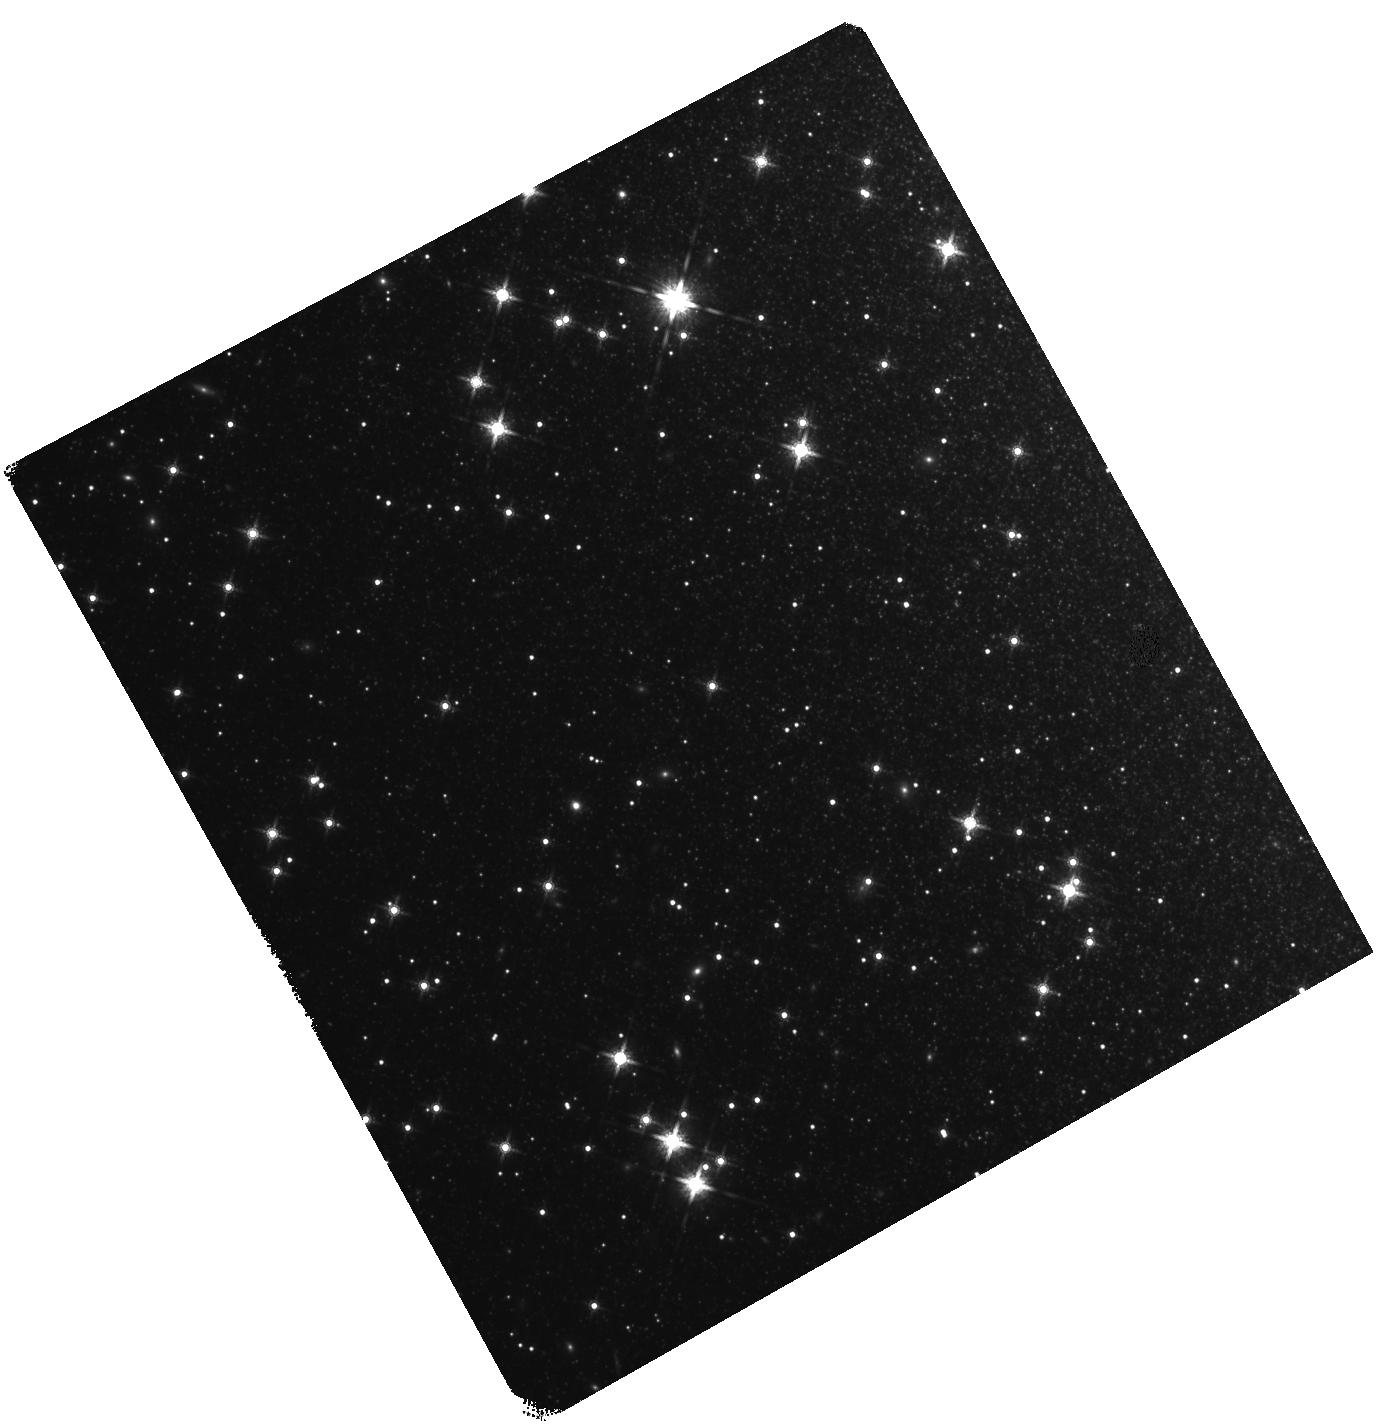
Target: MAFFEI-2. Instrument: WFC3/IR. Filter: F160W. Exposure: 40 min. Observation ID: hst_12877_04_wfc3_ir_f160w_ibzb04

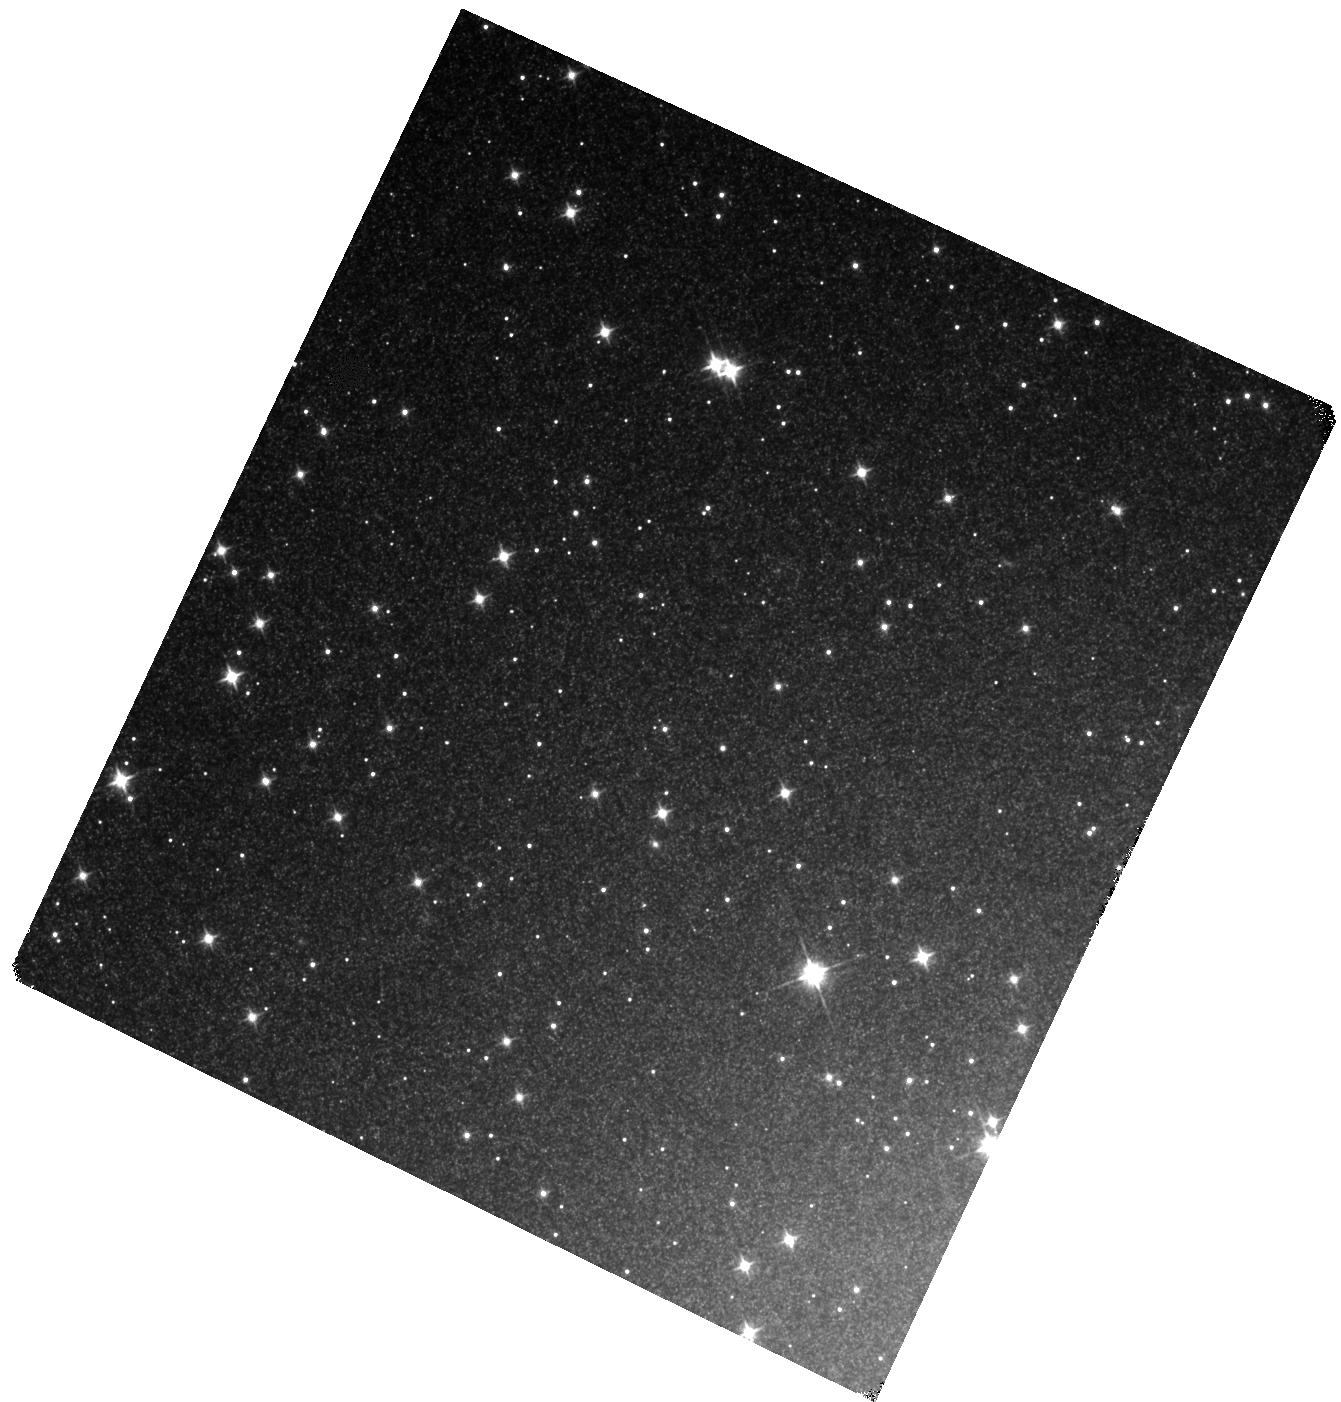
Target: MAFFEI-1. Instrument: WFC3/IR. Filter: F110W. Exposure: 40 min. Observation ID: hst_12877_01_wfc3_ir_f110w_ibzb01

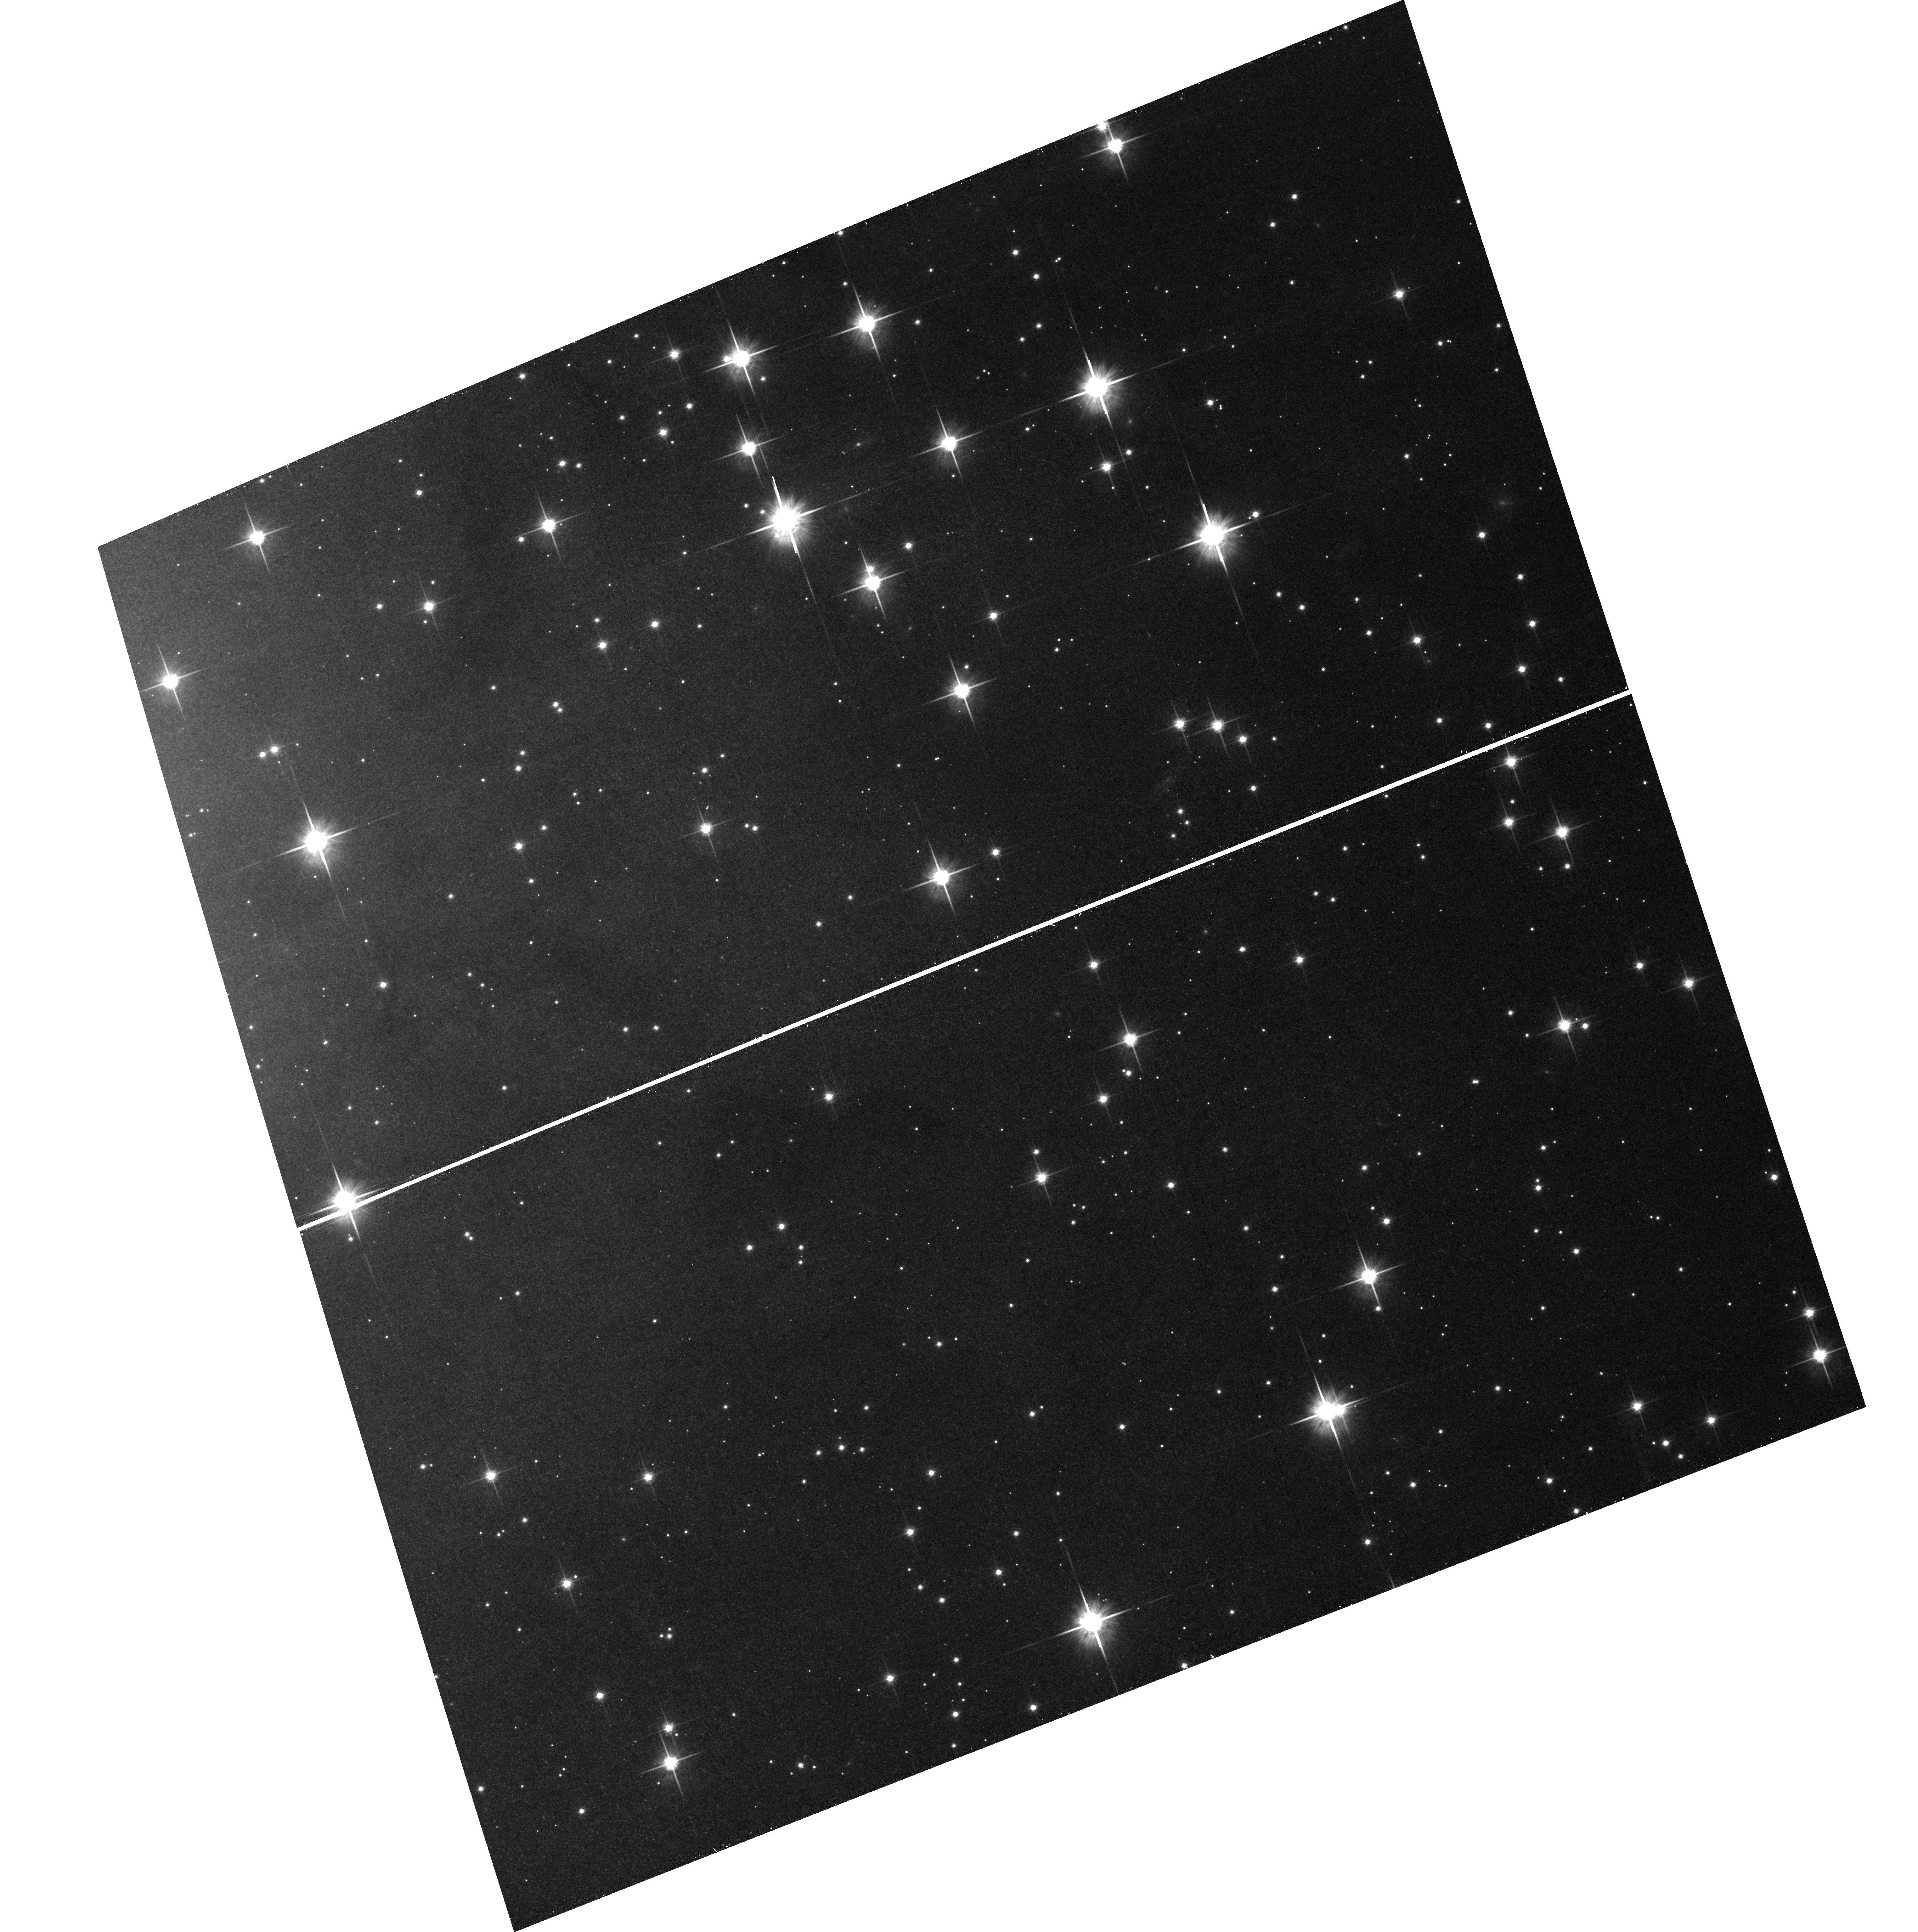
Target: field at RA 39.040°, Dec 59.667°. Instrument: ACS/WFC. Filter: F814W. Exposure: 32 min. Observation ID: hst_12877_02_acs_wfc_f814w_jbzb02

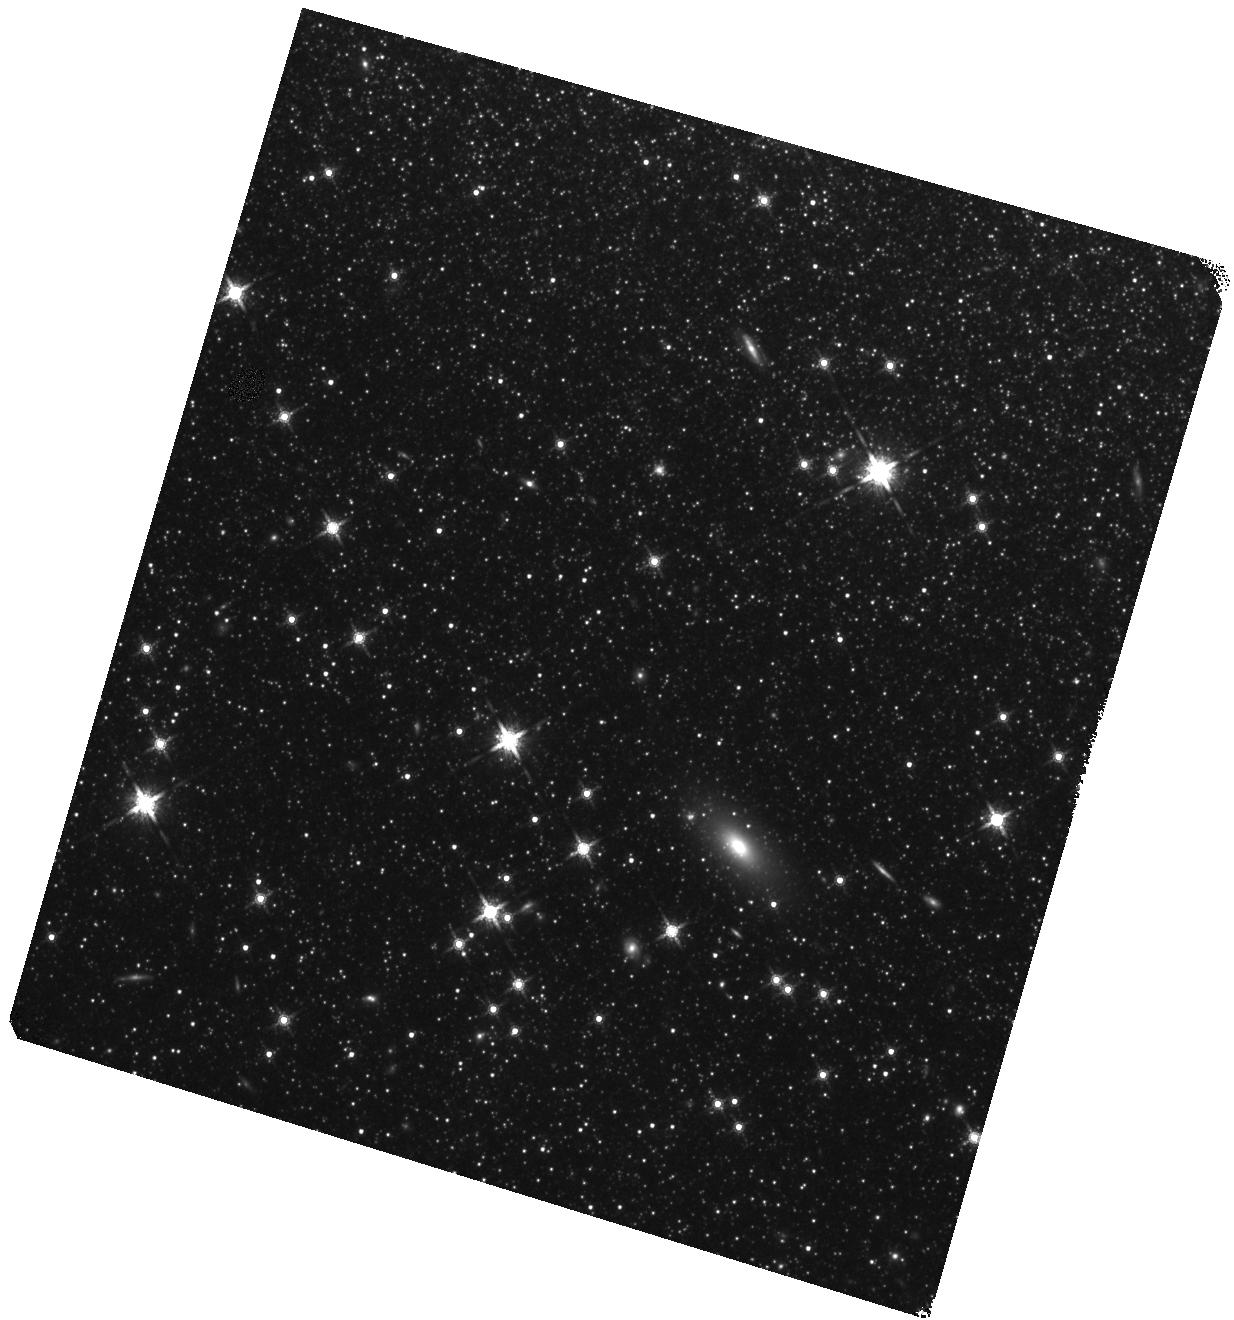
Target: IC-0342. Instrument: WFC3/IR. Filter: F160W. Exposure: 40 min. Observation ID: hst_12877_06_wfc3_ir_f160w_ibzb06

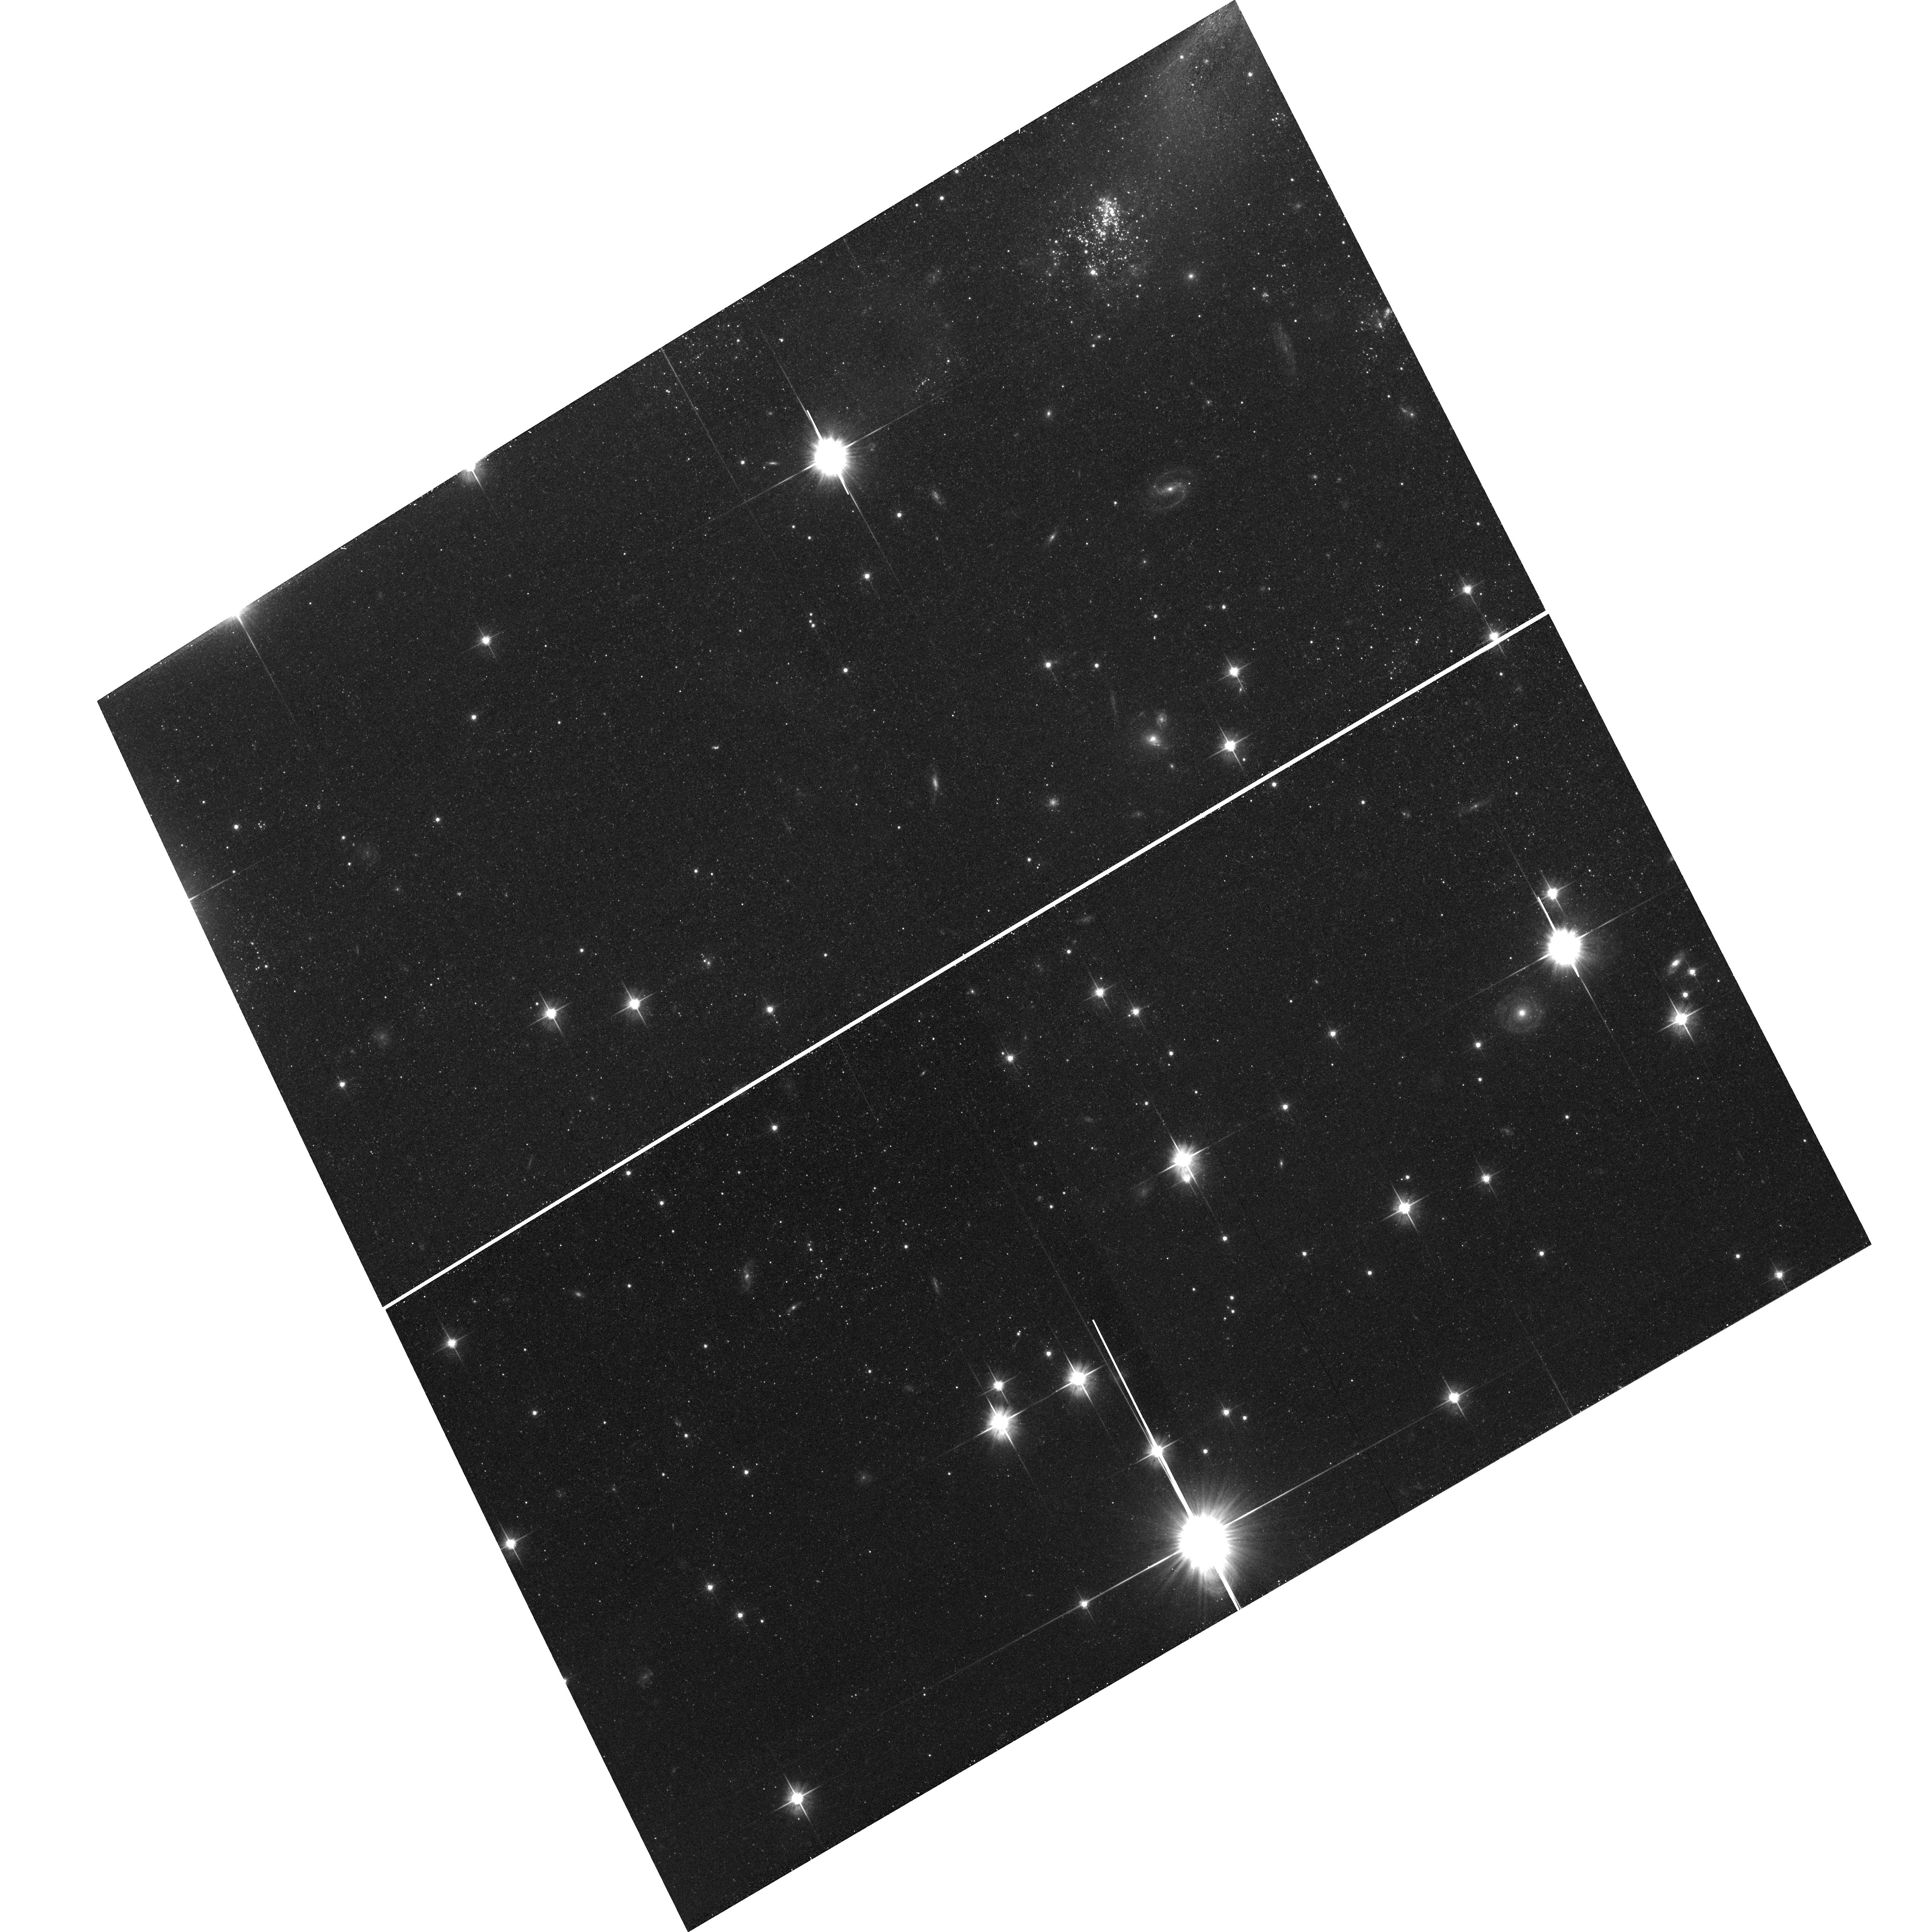
Target: field at RA 56.737°, Dec 67.937°. Instrument: ACS/WFC. Filter: F606W. Exposure: 32 min. Observation ID: hst_12877_05_acs_wfc_f606w_jbzb05

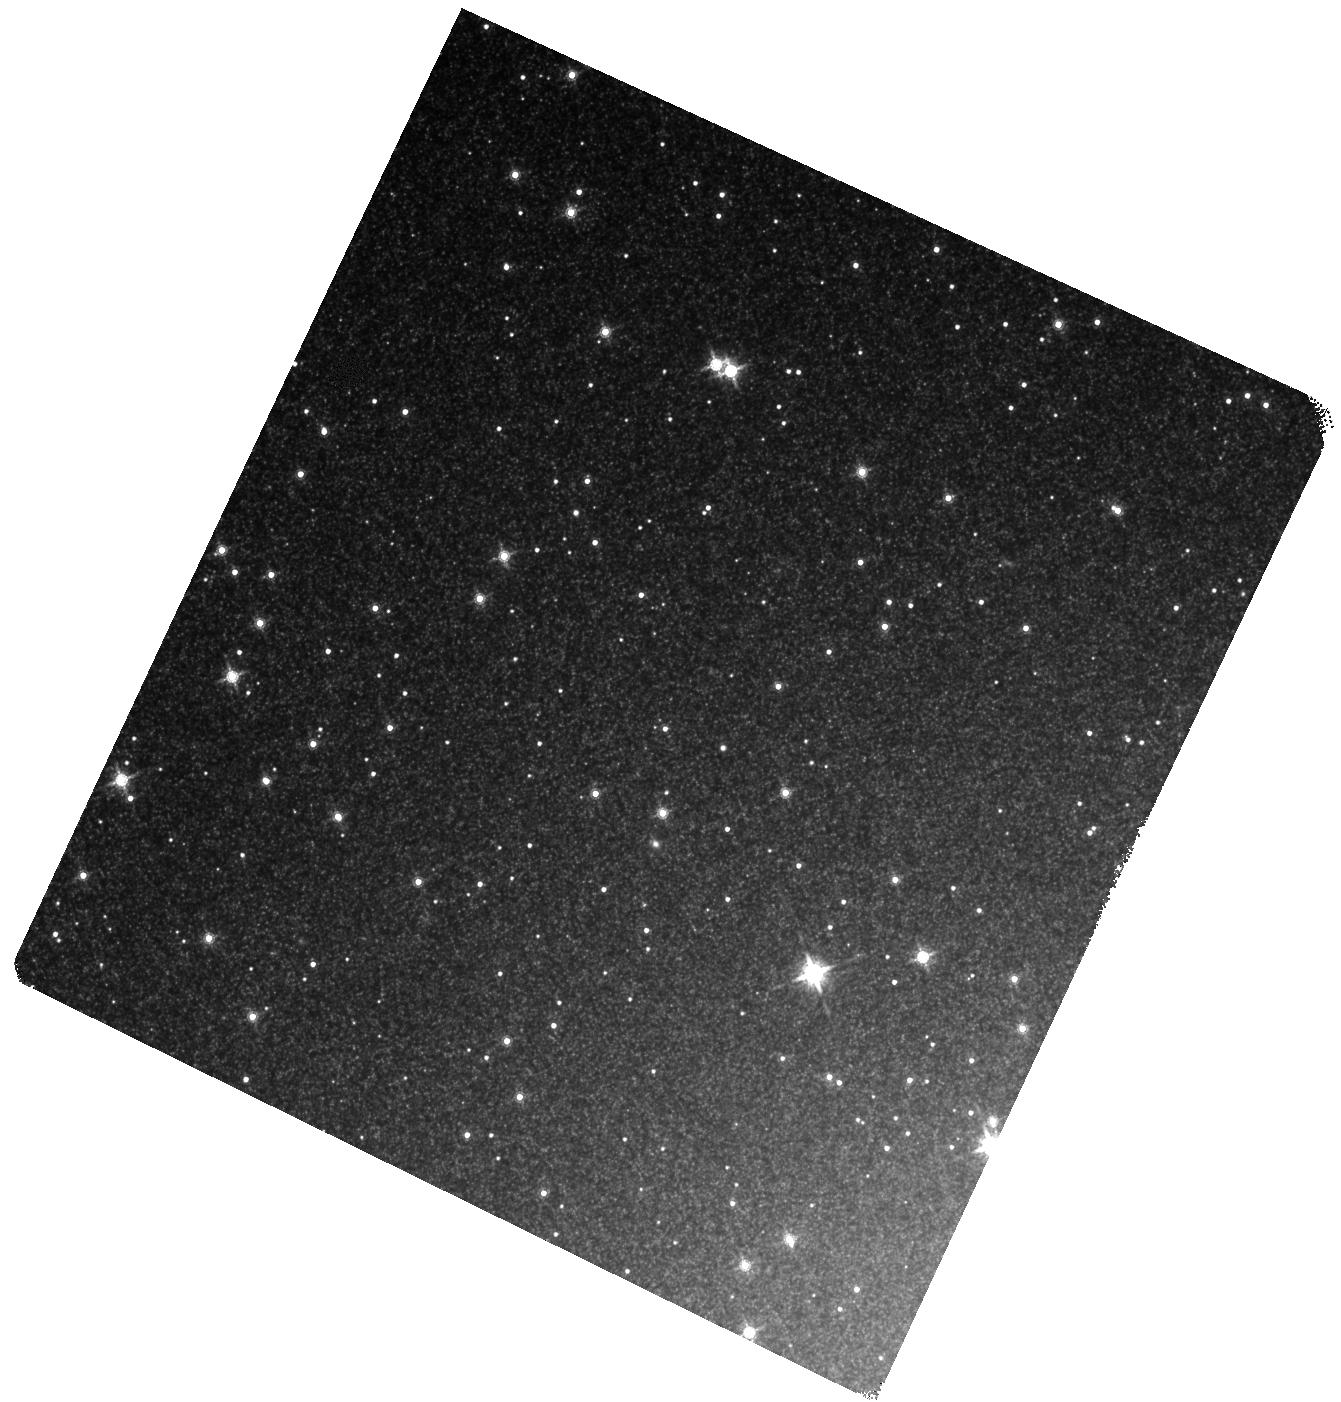
Target: MAFFEI-1. Instrument: WFC3/IR. Filter: F160W. Exposure: 40 min. Observation ID: hst_12877_02_wfc3_ir_f160w_ibzb02

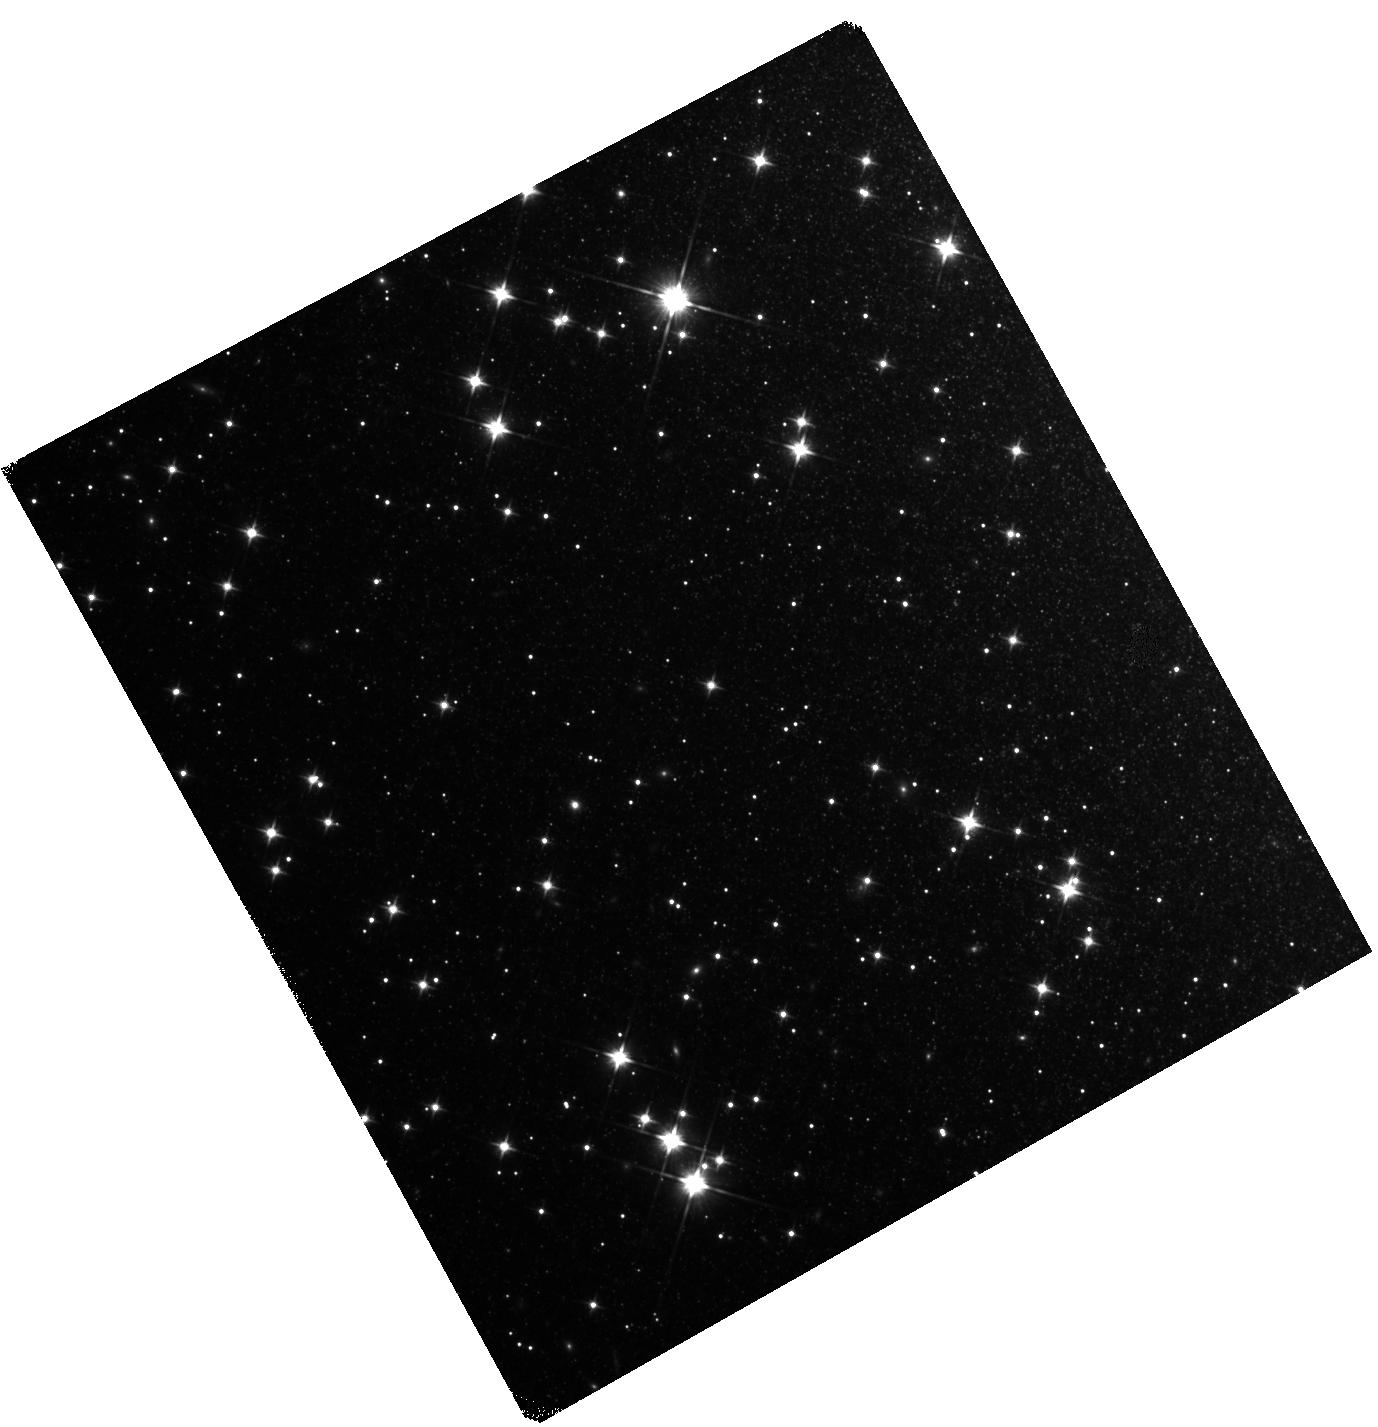
Target: MAFFEI-2. Instrument: WFC3/IR. Filter: F110W. Exposure: 40 min. Observation ID: hst_12877_03_wfc3_ir_f110w_ibzb03

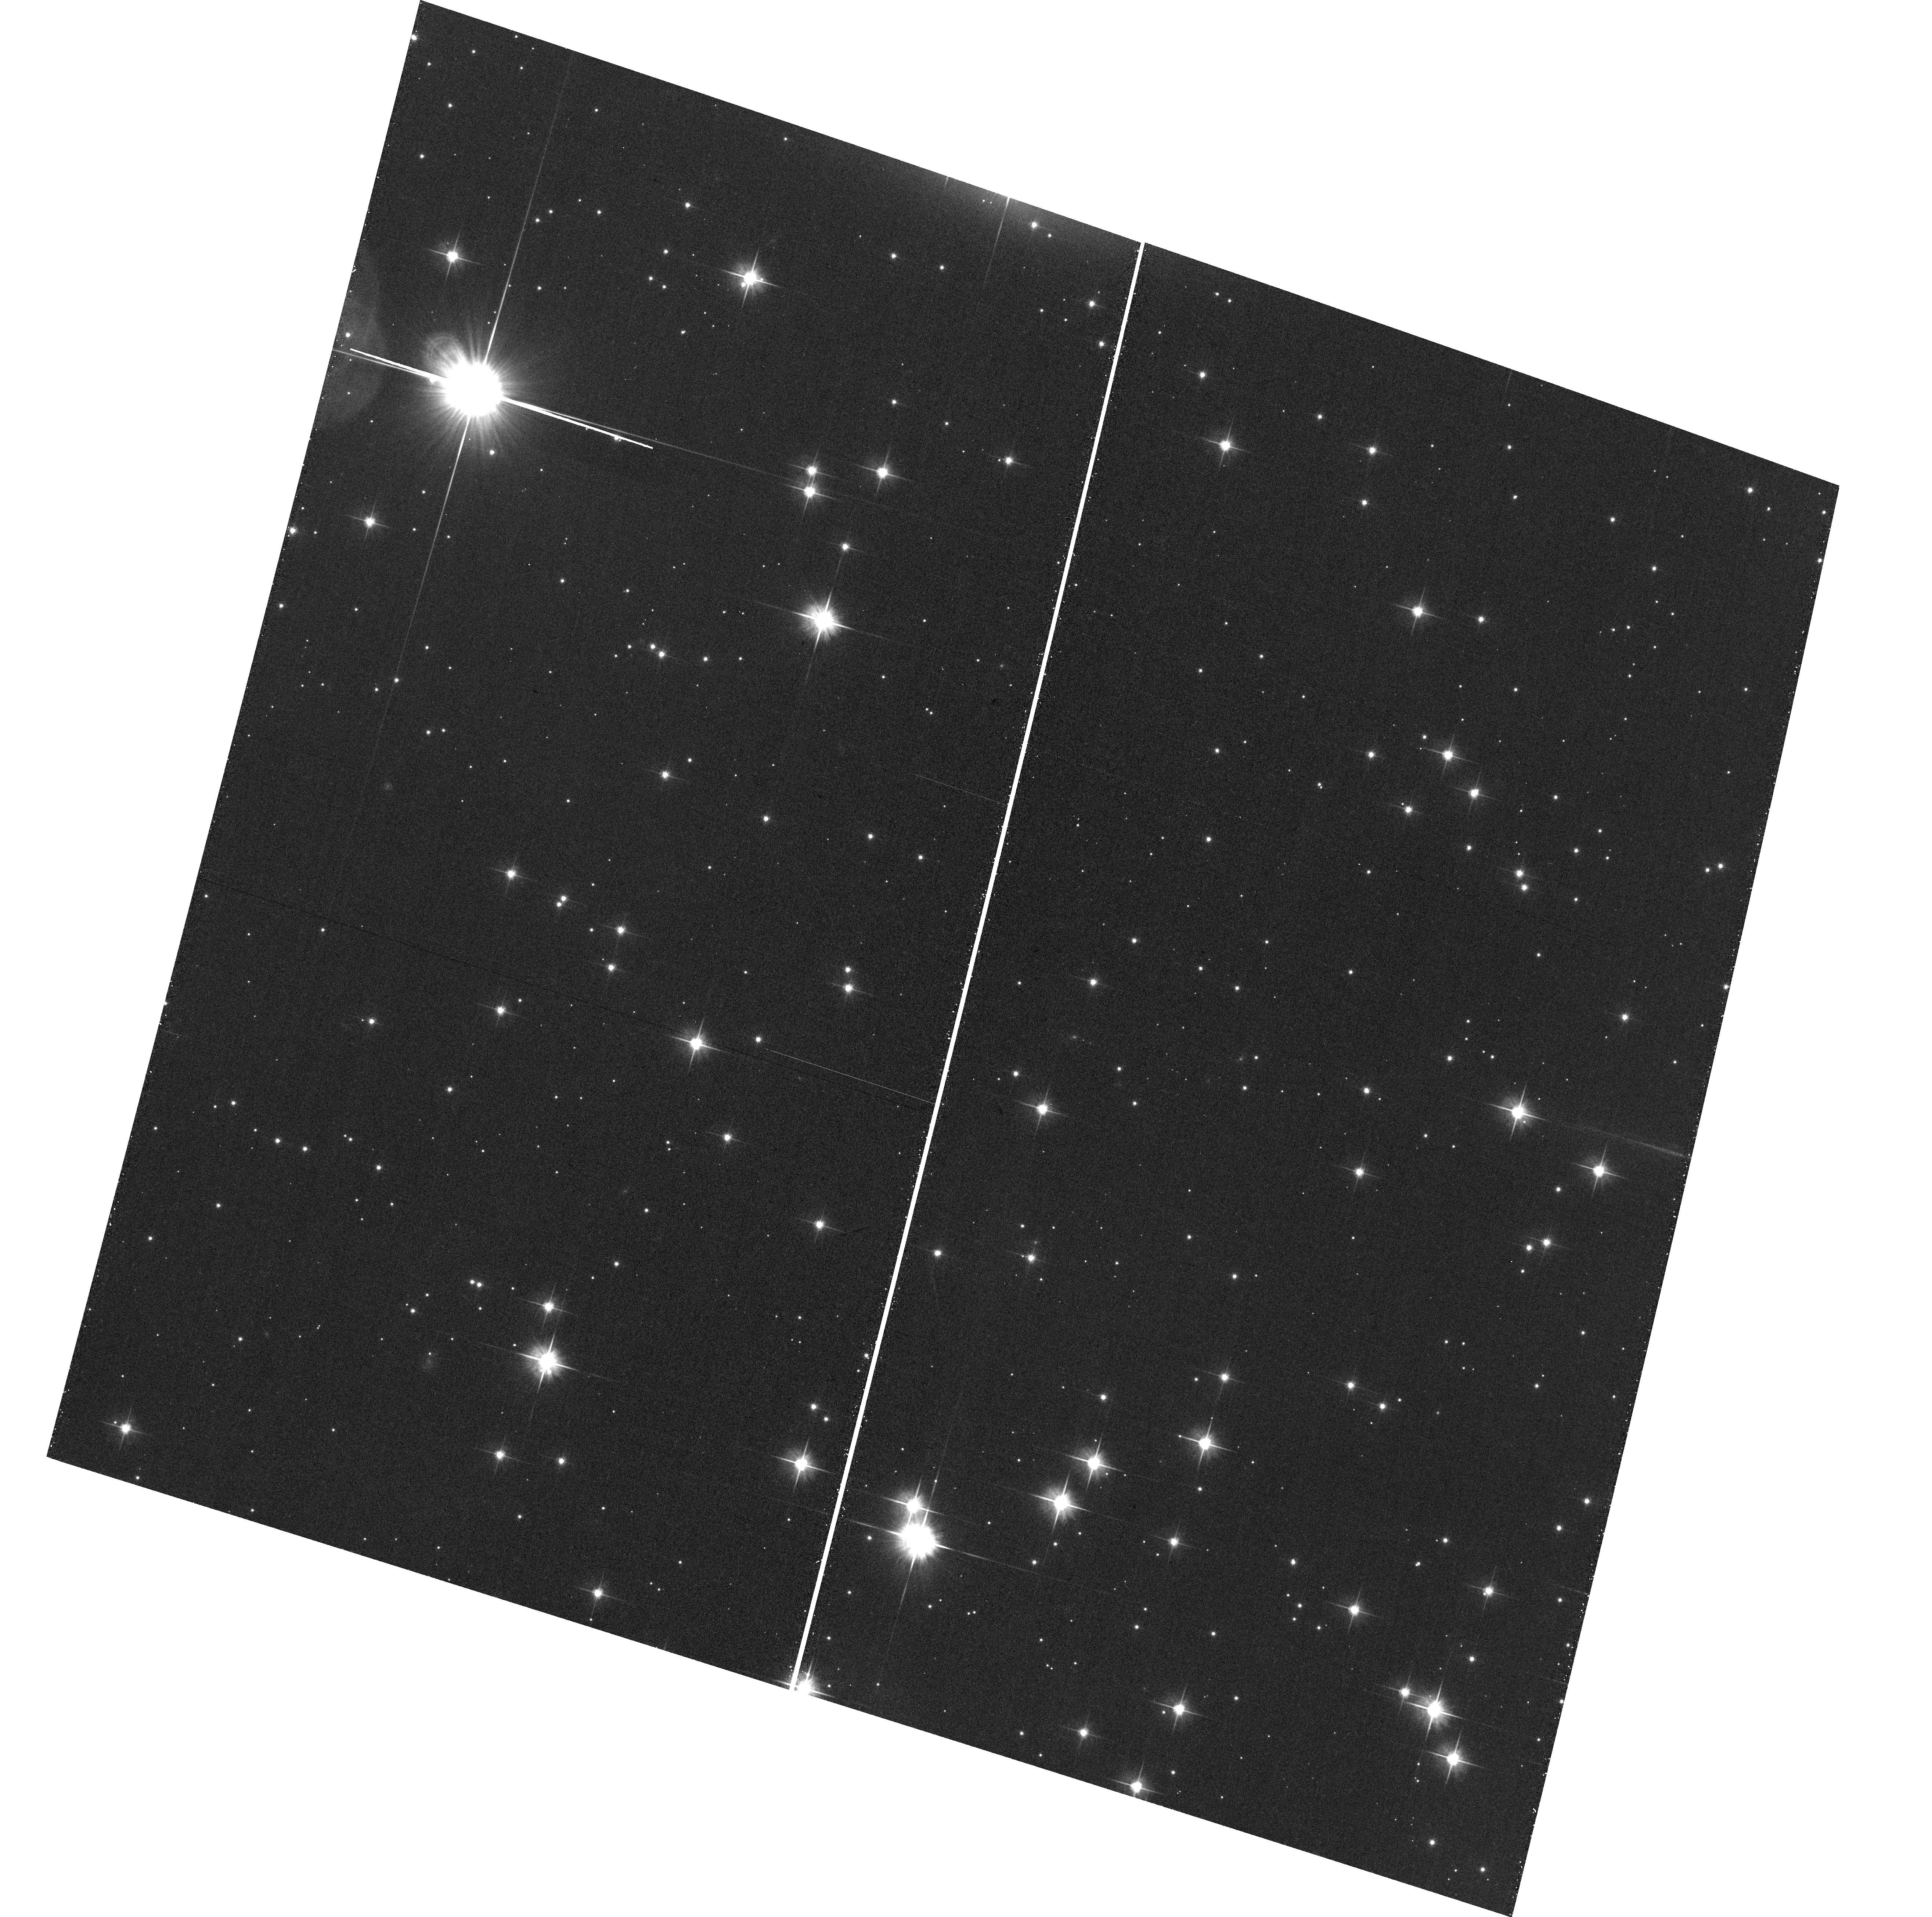
Target: field at RA 40.719°, Dec 59.520°. Instrument: ACS/WFC. Filter: F606W. Exposure: 32 min. Observation ID: hst_12877_03_acs_wfc_f606w_jbzb03

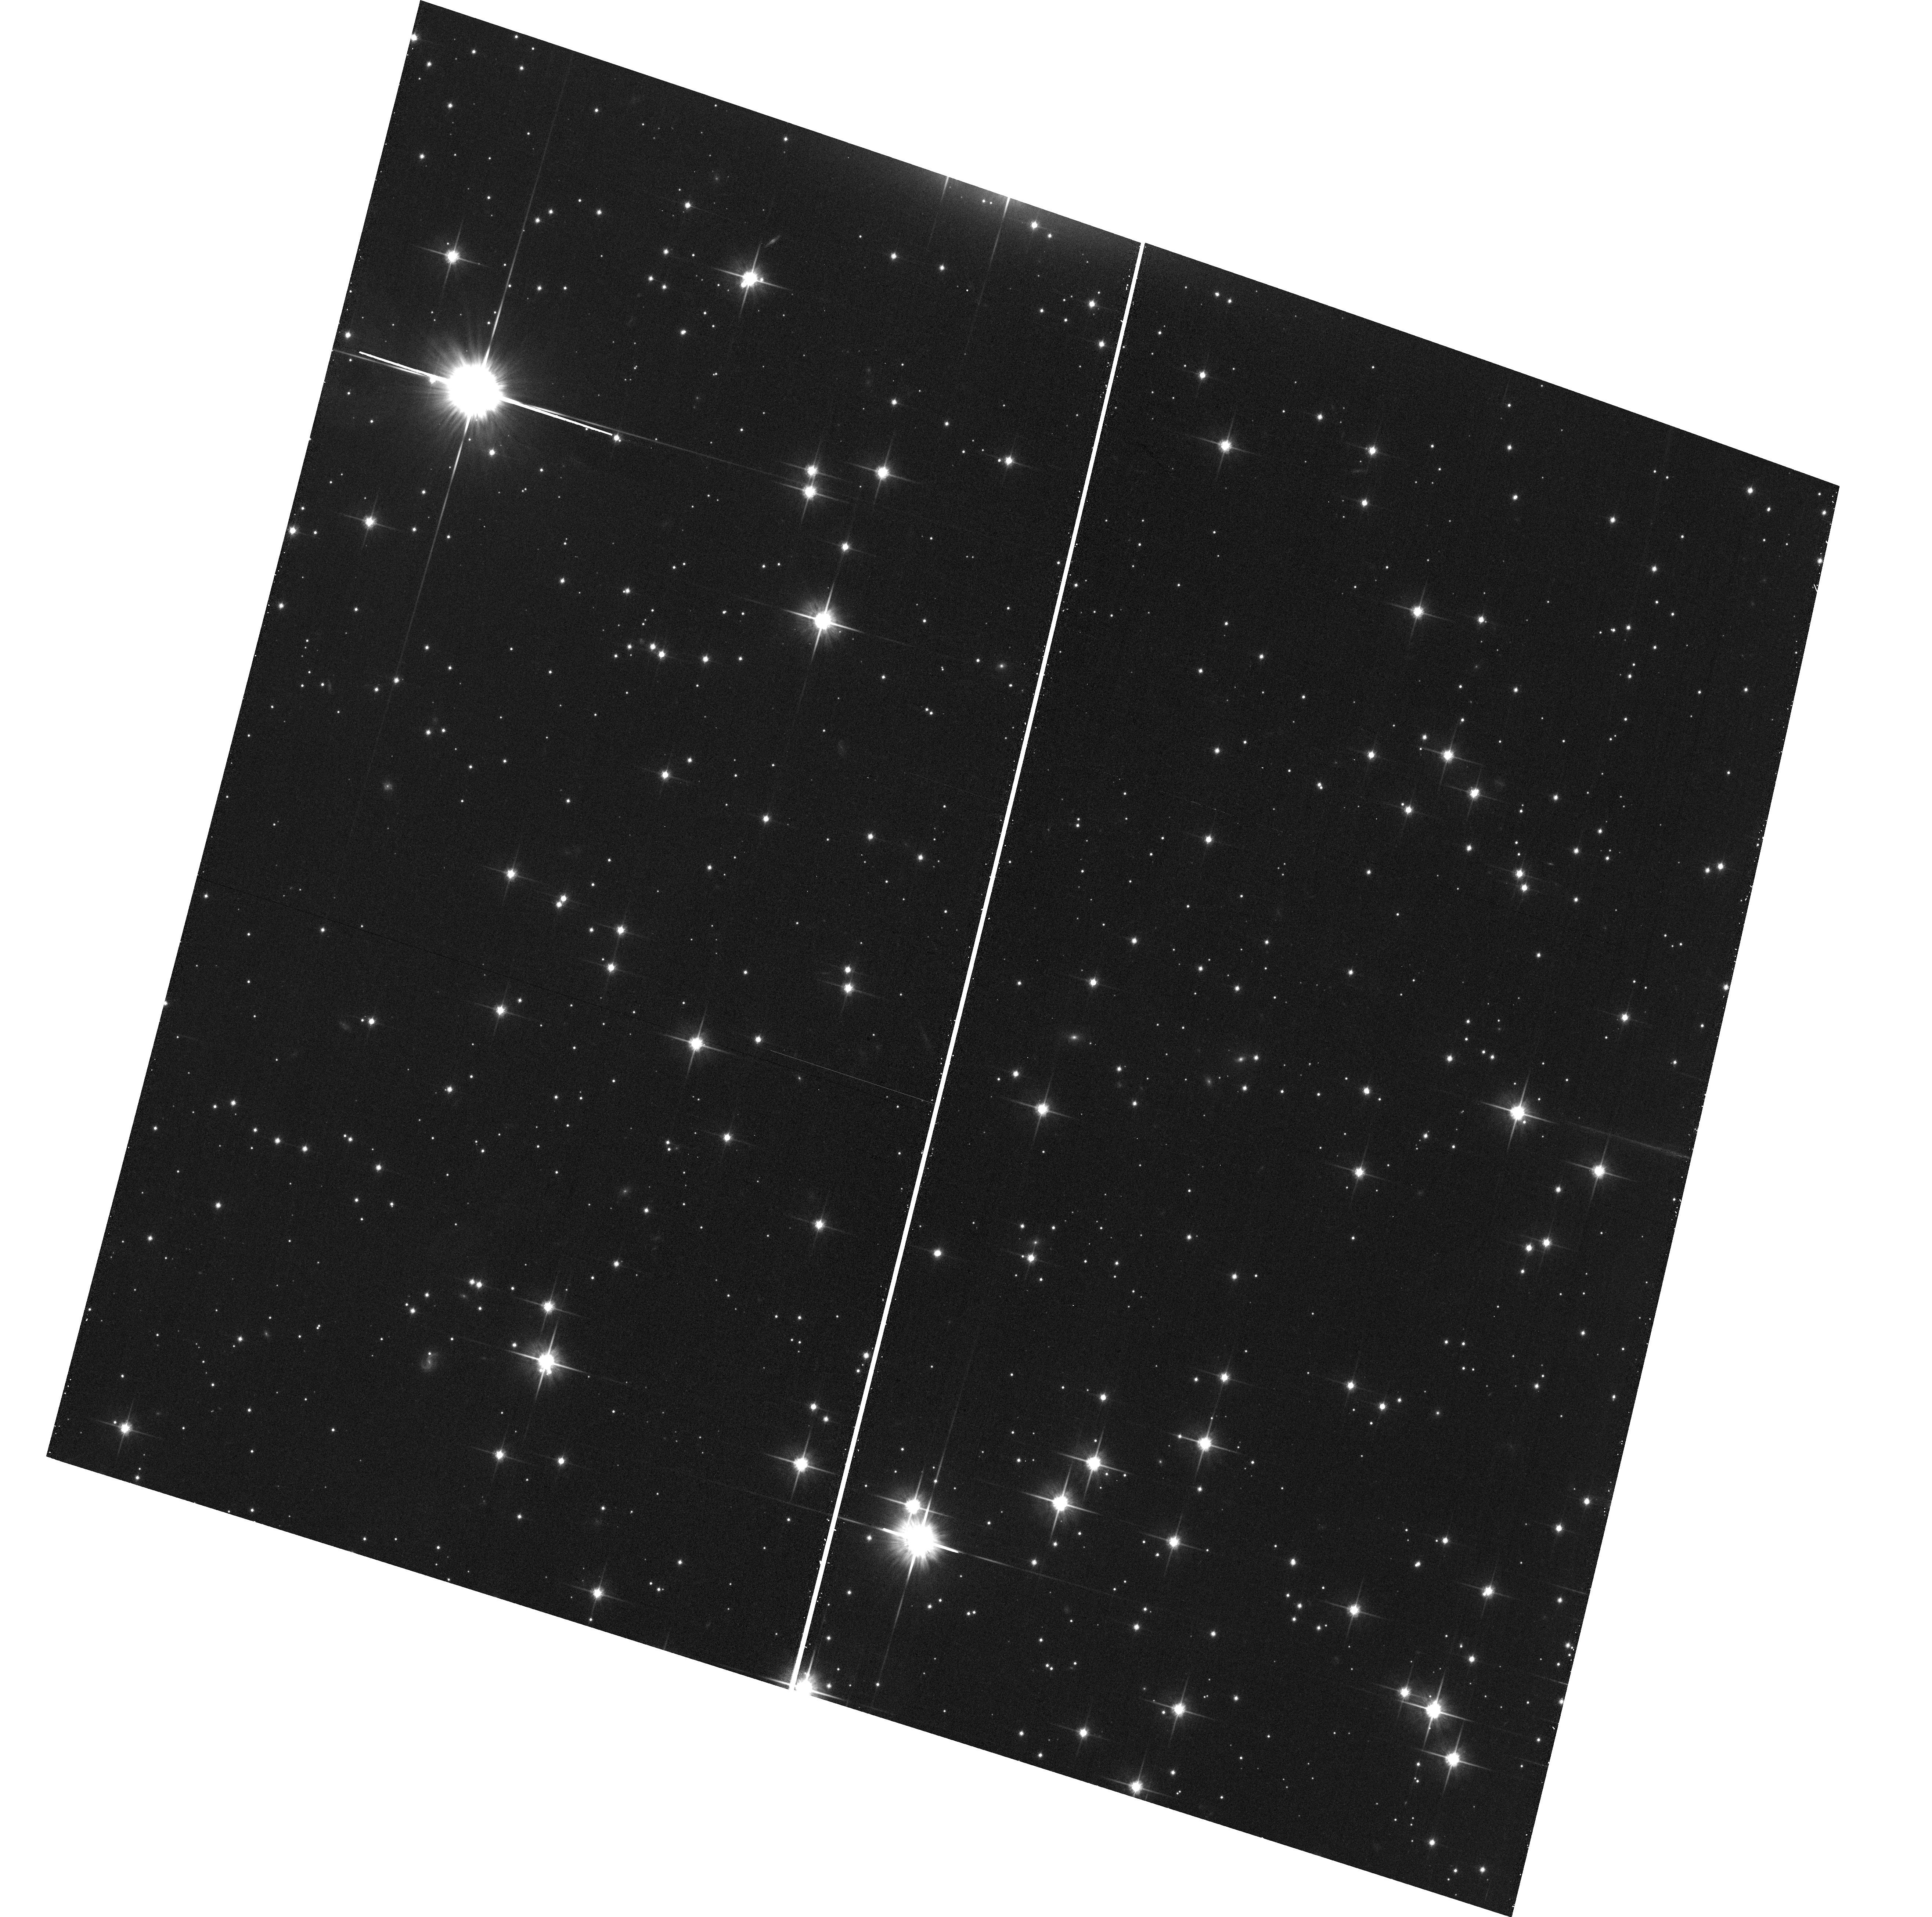
Target: field at RA 40.719°, Dec 59.520°. Instrument: ACS/WFC. Filter: F814W. Exposure: 32 min. Observation ID: hst_12877_04_acs_wfc_f814w_jbzb04

Exposing the Maffei Group (PI: Karachentsev, Igor Dmitrievich)

Accurate distances can be determined for nearby galaxies from the luminosities of stars at the Tip of the Red Giant Branch (TRGB). There is now detailed information on the distribution of galaxies within 4 Mpc at high Galactic latitudes. Radial velocities are known to a few km/s from HI observations and distance measurement with 6% accuracy permit the parsing of peculiar velocities from the cosmic expansion at the level of 15 km/s. Dynamic models of the region within 4 Mpc are becoming increasingly sophisticated with the result that our understanding of the distribution of matter is increasingly detailed. However there is a problem. The greatest tidal influence on the Local Group comes from the Maffei - IC342 complex at low Galactic latitudes and its members are heavily obscured. We need to know the distances and masses of the members of this complex in order to accurately reconstruct the orbital history and map the mass distribution of the Local Group. There has been limited success studying the Maffei region with observations shortward of 1 micron but accurate distances can be obtained with observations in the infrared. The TRGB is extremely bright in the infared and obscuration is not such a problem. Three important and heavily obscured objects requiring two orbits each will be observed with WFC3/IR through the F110W and F160W filters. Parallel observations with ACS through the F814W and F606W filters will contribute to an accurate measurement of line-of-sight extinction.